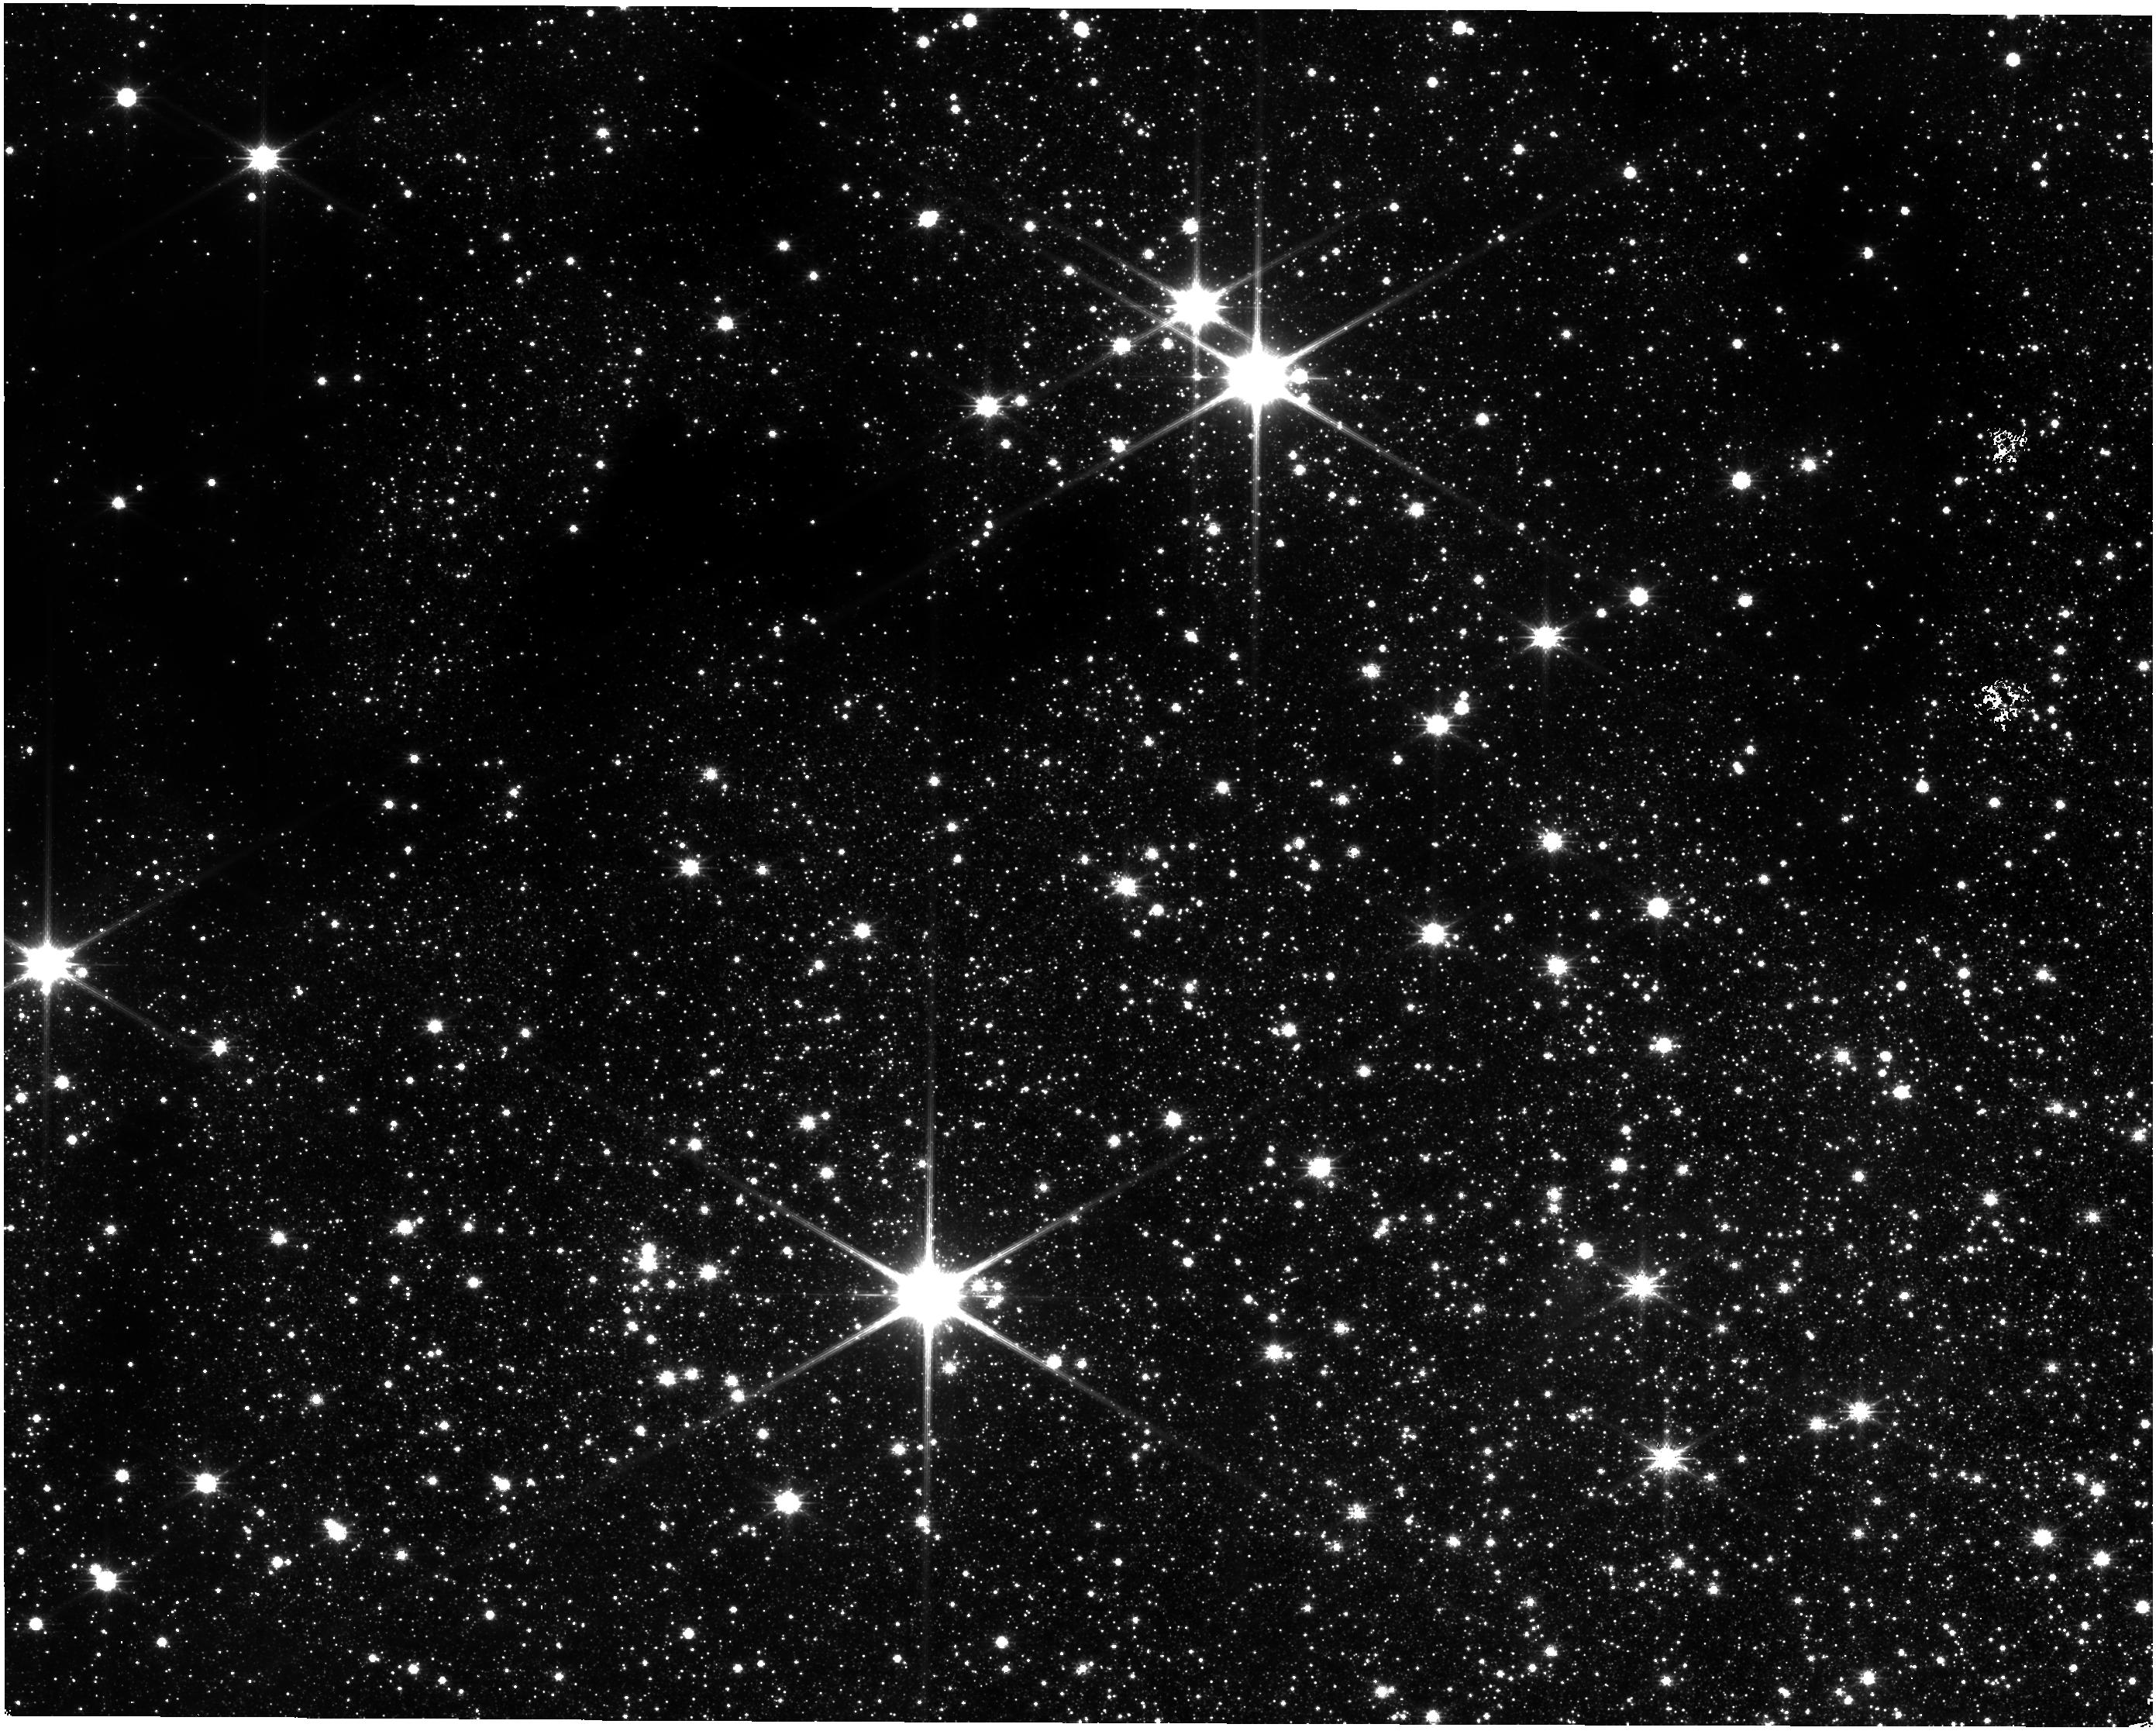
Target: SGR-C
Instrument: NIRISS
Filter: CLEAR+F200W
Exposure: 9 min
Observation ID: jw04147-o012_t001_niriss_clear-f200w

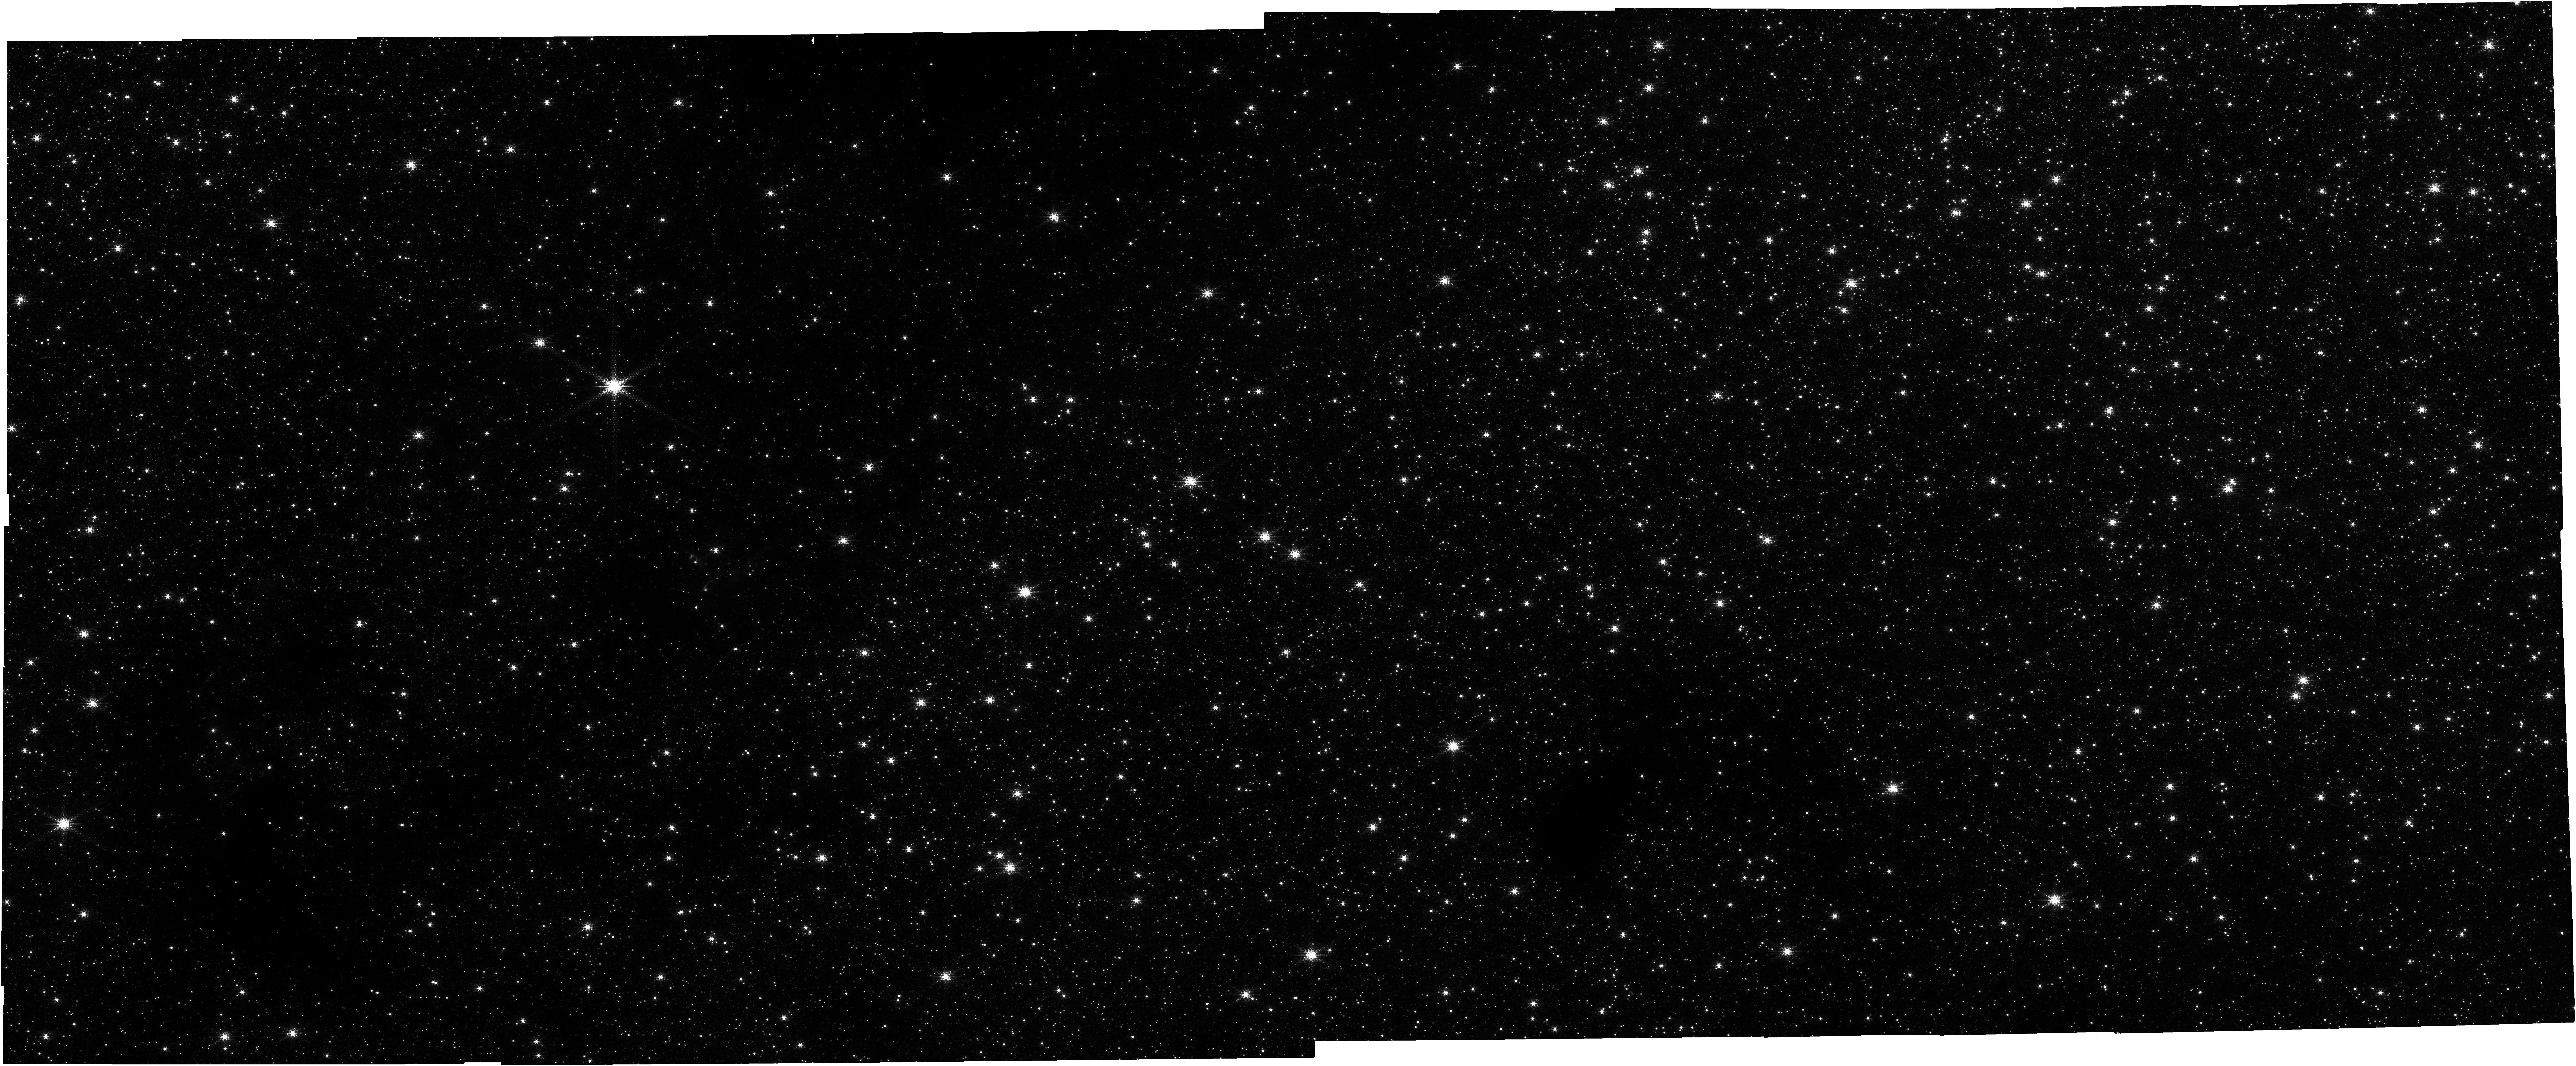
Target: SGR-C
Instrument: NIRCAM
Filter: F212N
Exposure: 29 min
Observation ID: jw04147-o012_t001_nircam_clear-f212n

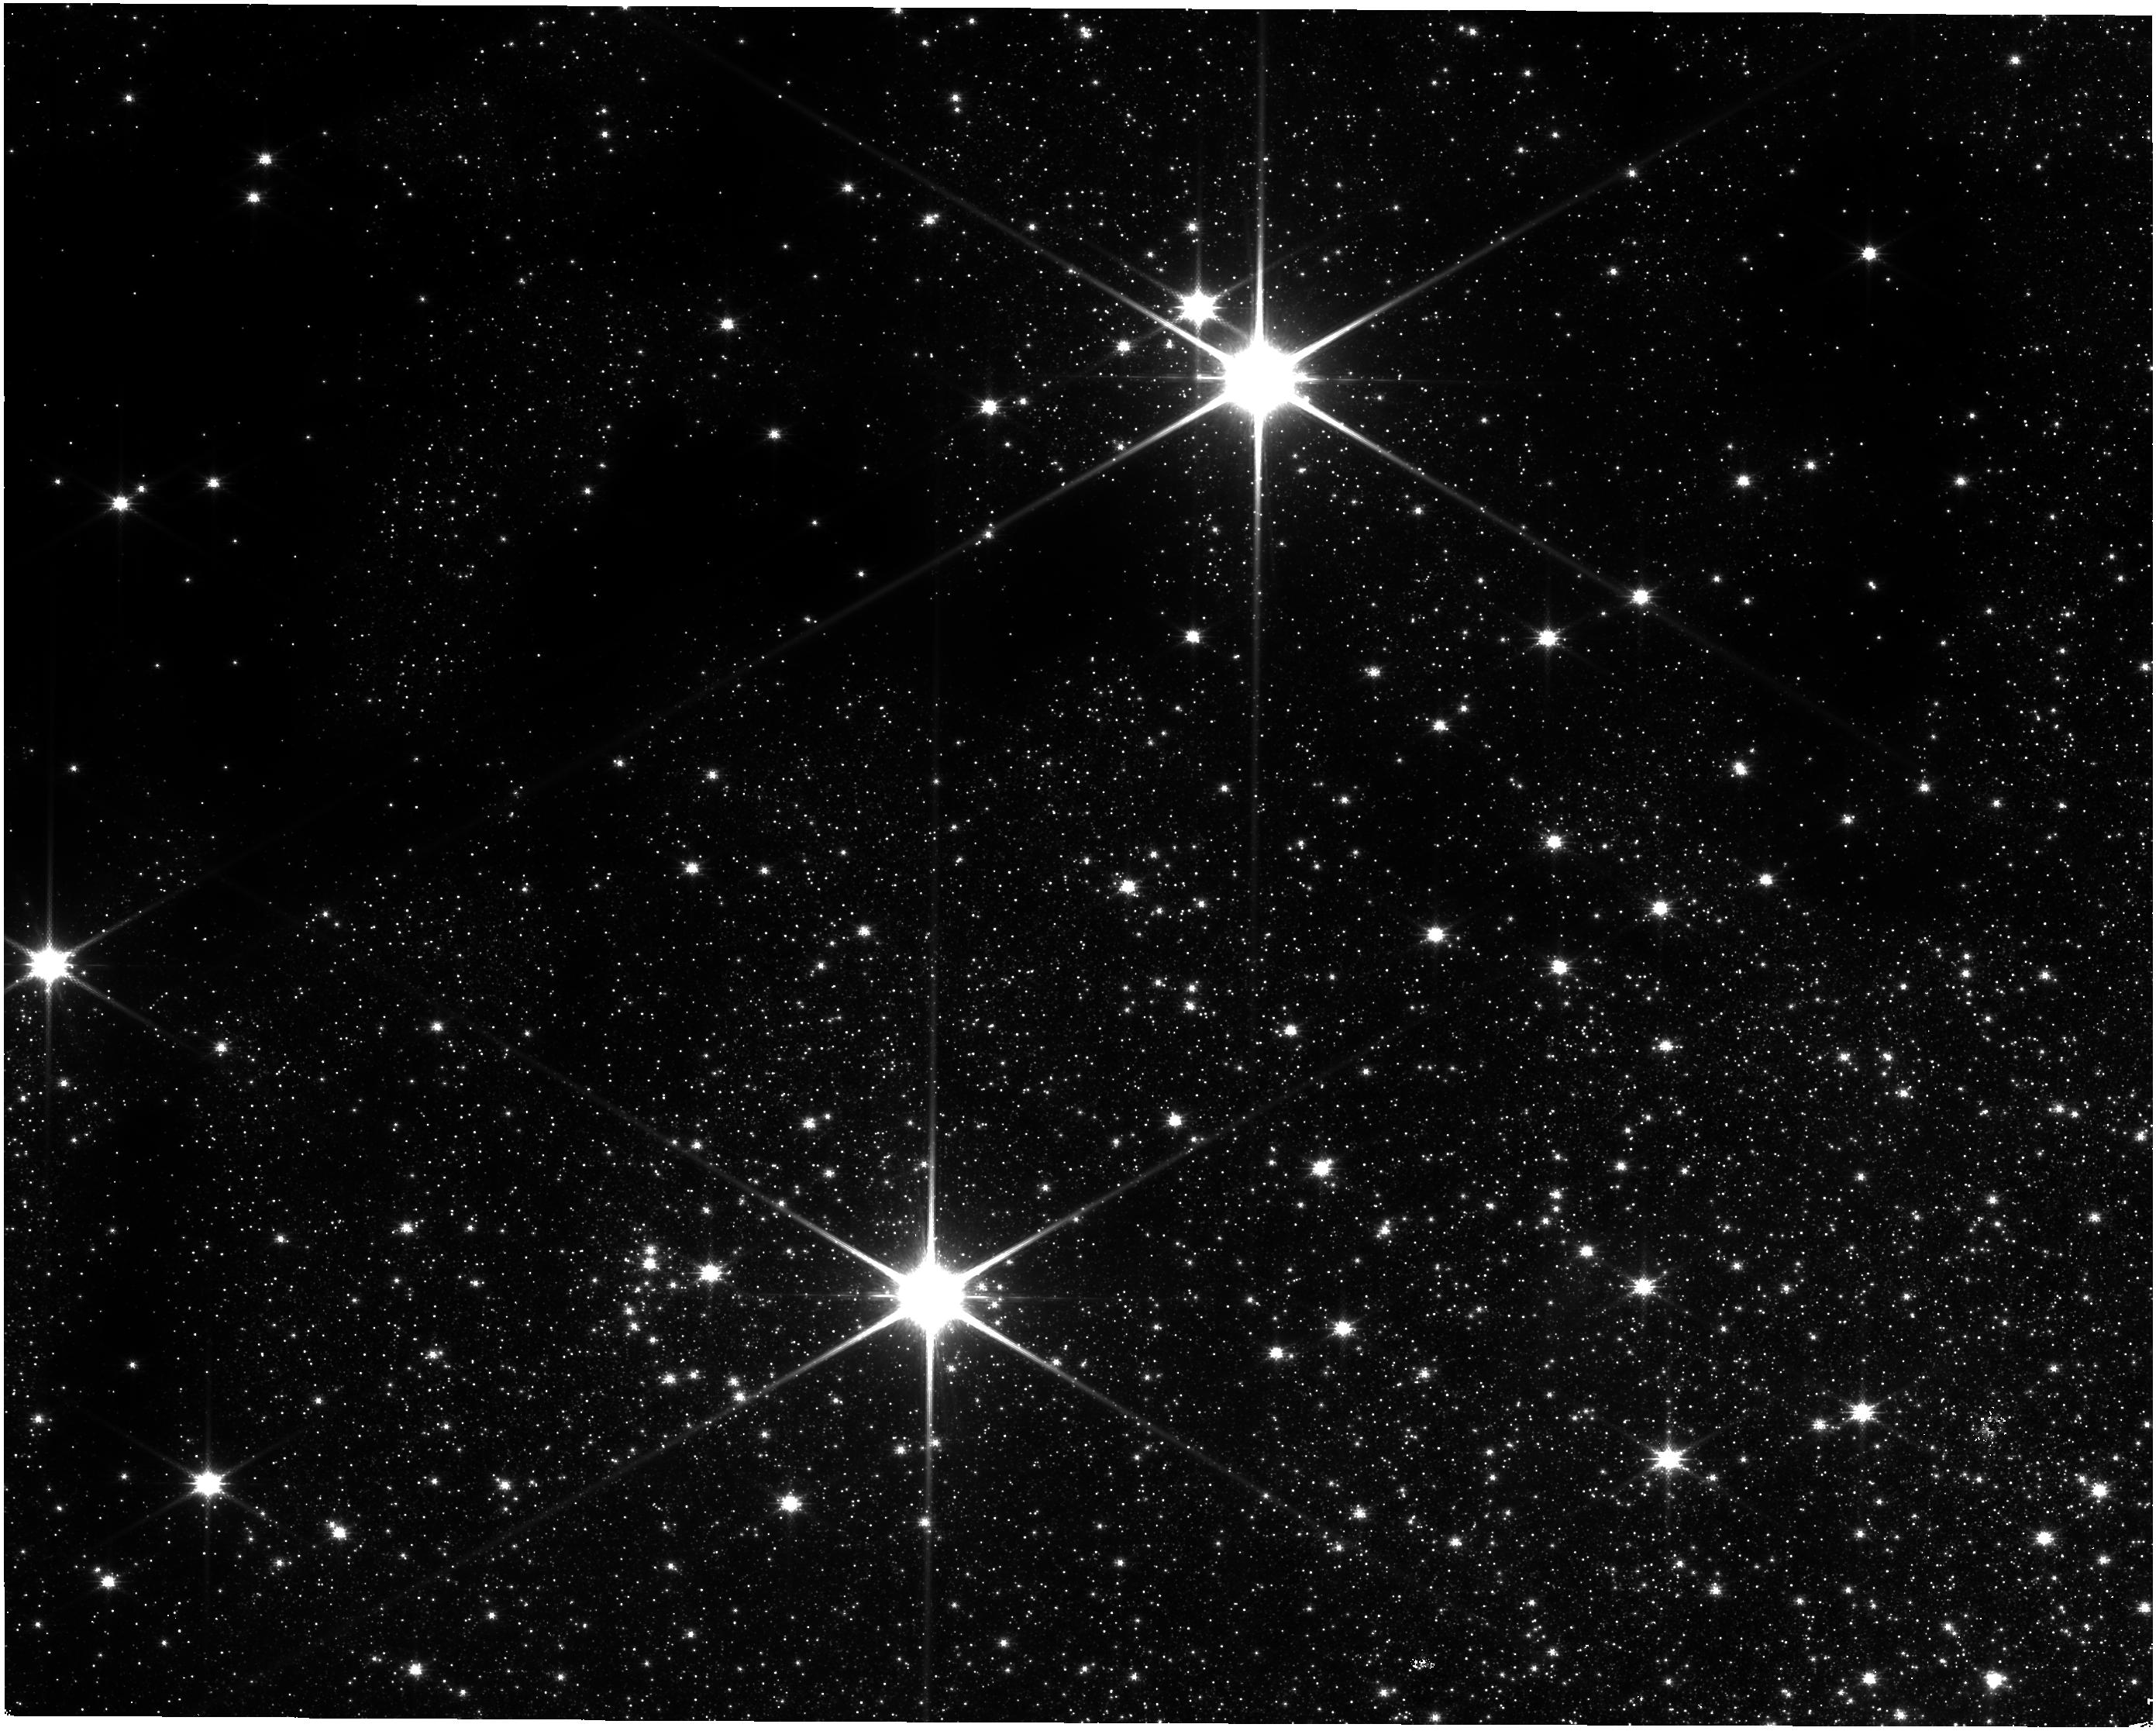
Target: SGR-C
Instrument: NIRISS
Filter: CLEAR+F158M
Exposure: 26 min
Observation ID: jw04147-o012_t001_niriss_clear-f158m

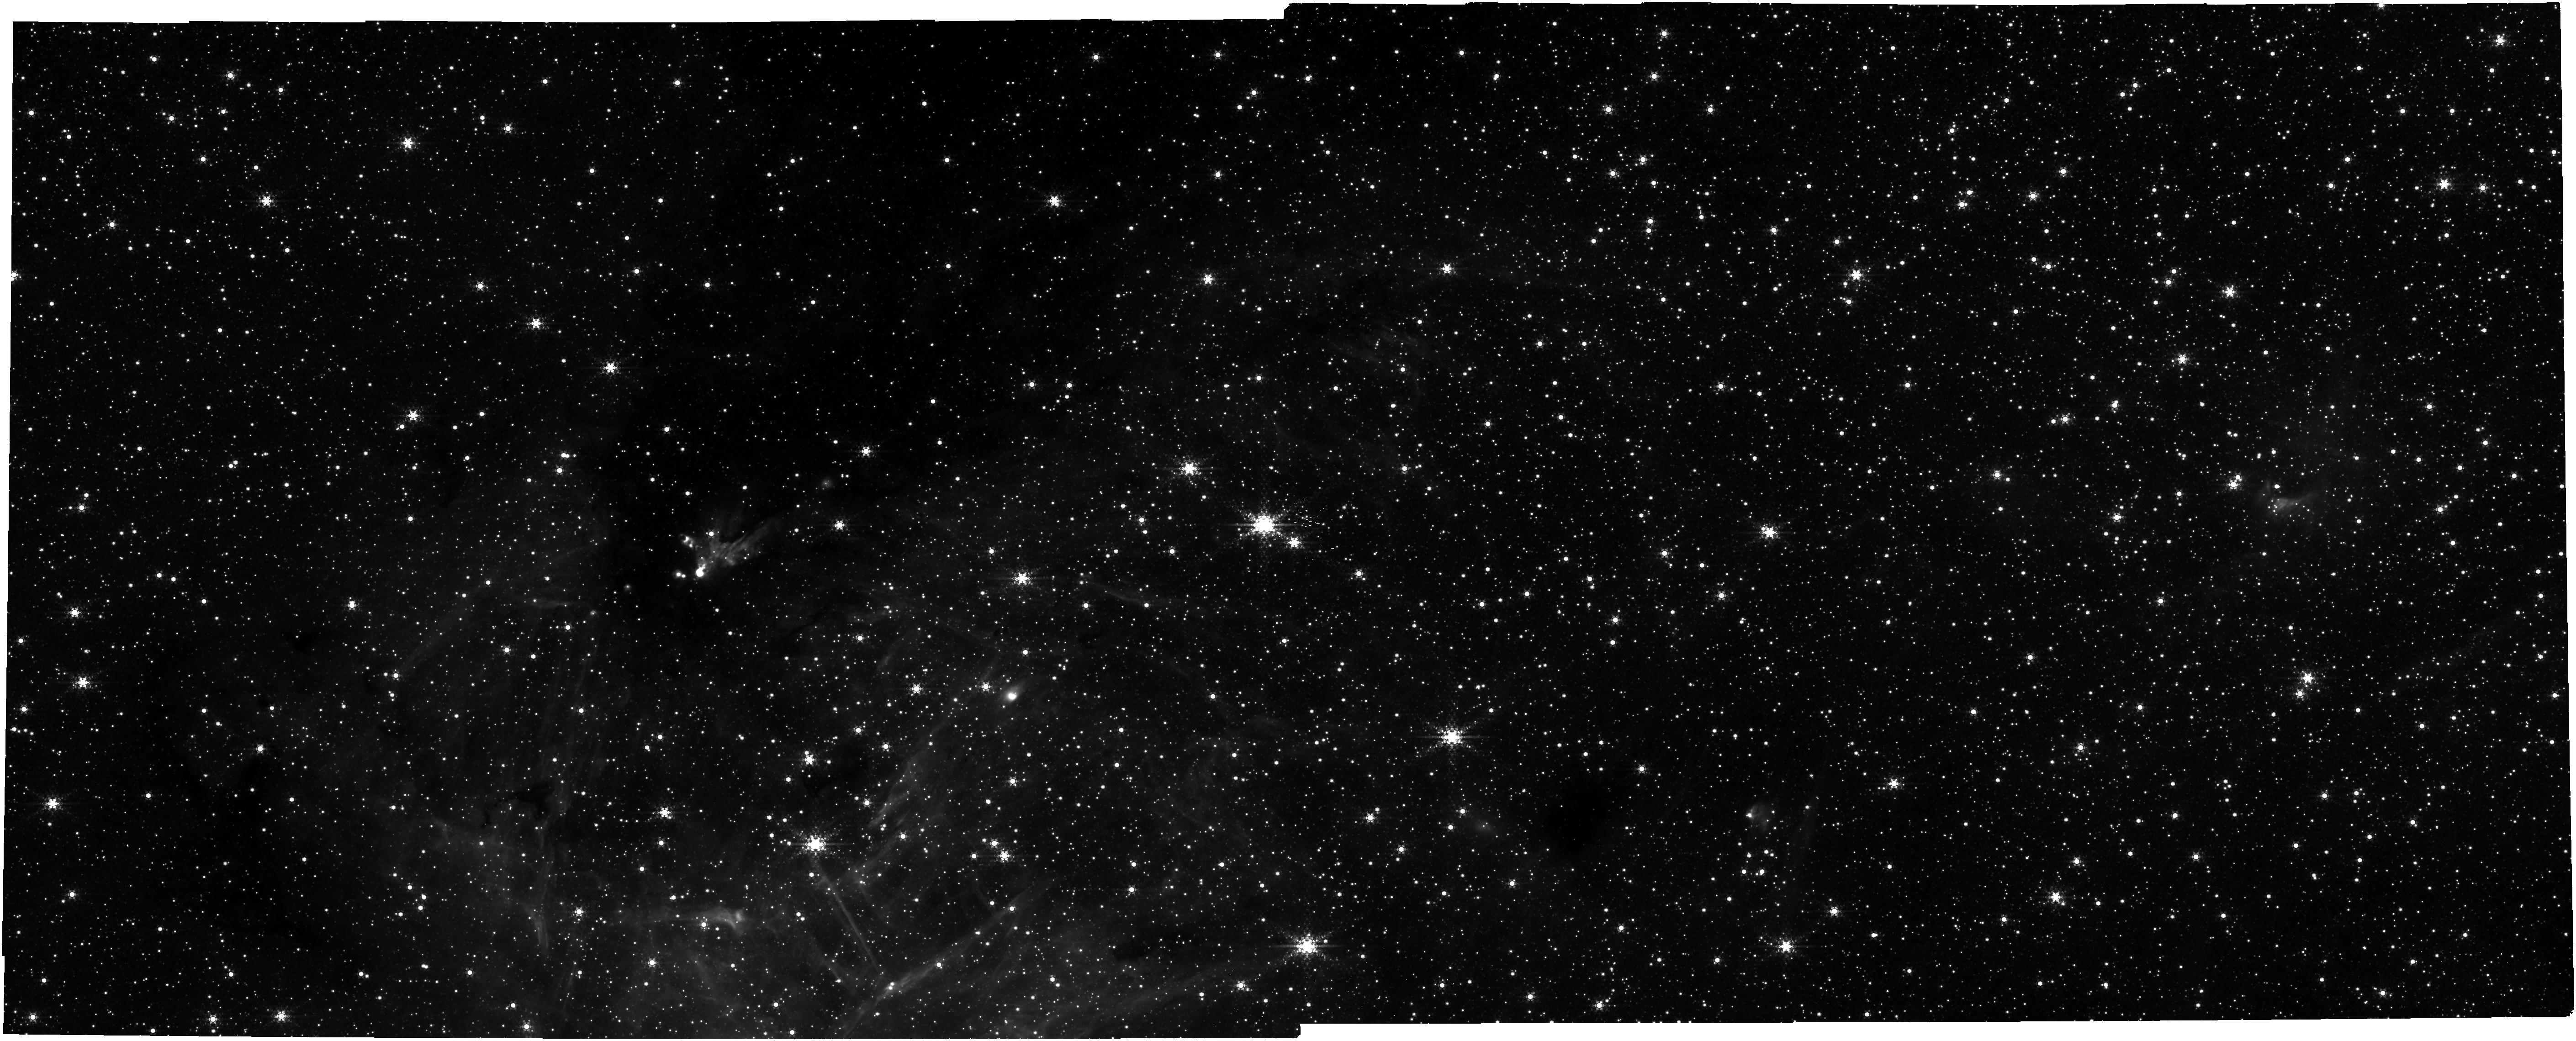
Target: SGR-C
Instrument: NIRCAM
Filter: F444W+F405N
Exposure: 29 min
Observation ID: jw04147-o012_t001_nircam_f405n-f444w

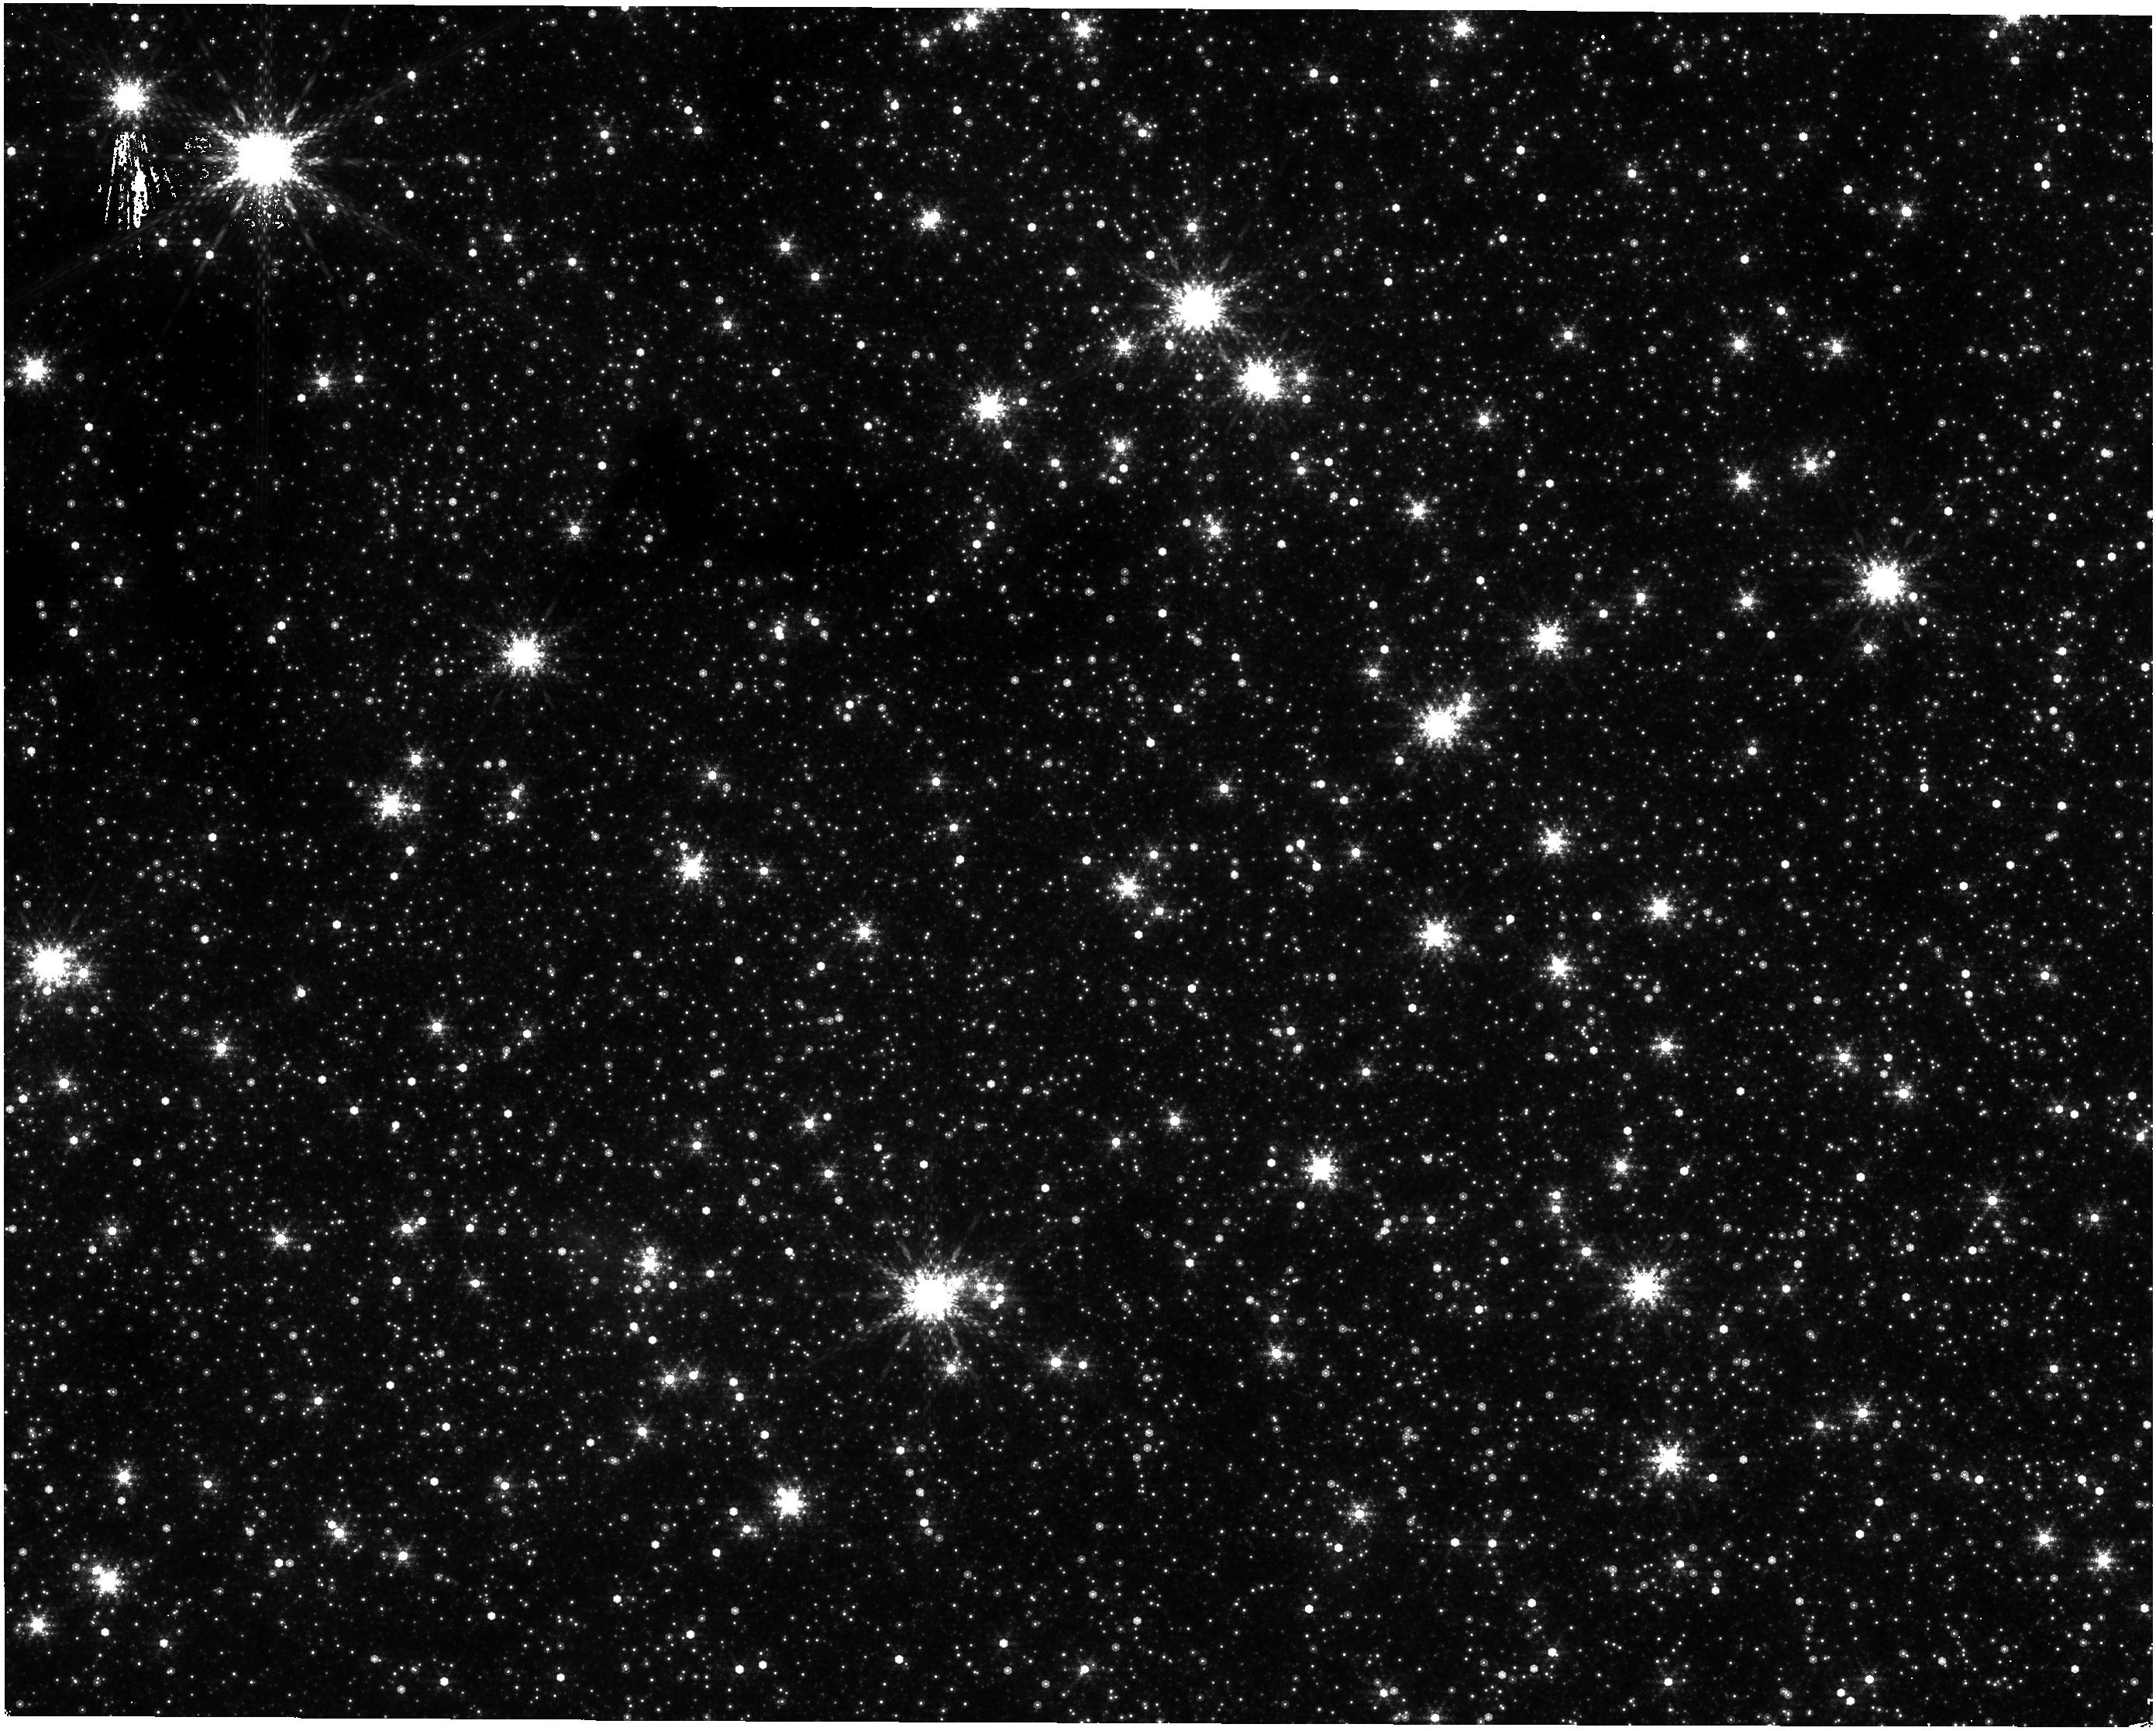
Target: SGR-C
Instrument: NIRISS
Filter: F480M
Exposure: 26 min
Observation ID: jw04147-o012_t001_niriss_clearp-f480m

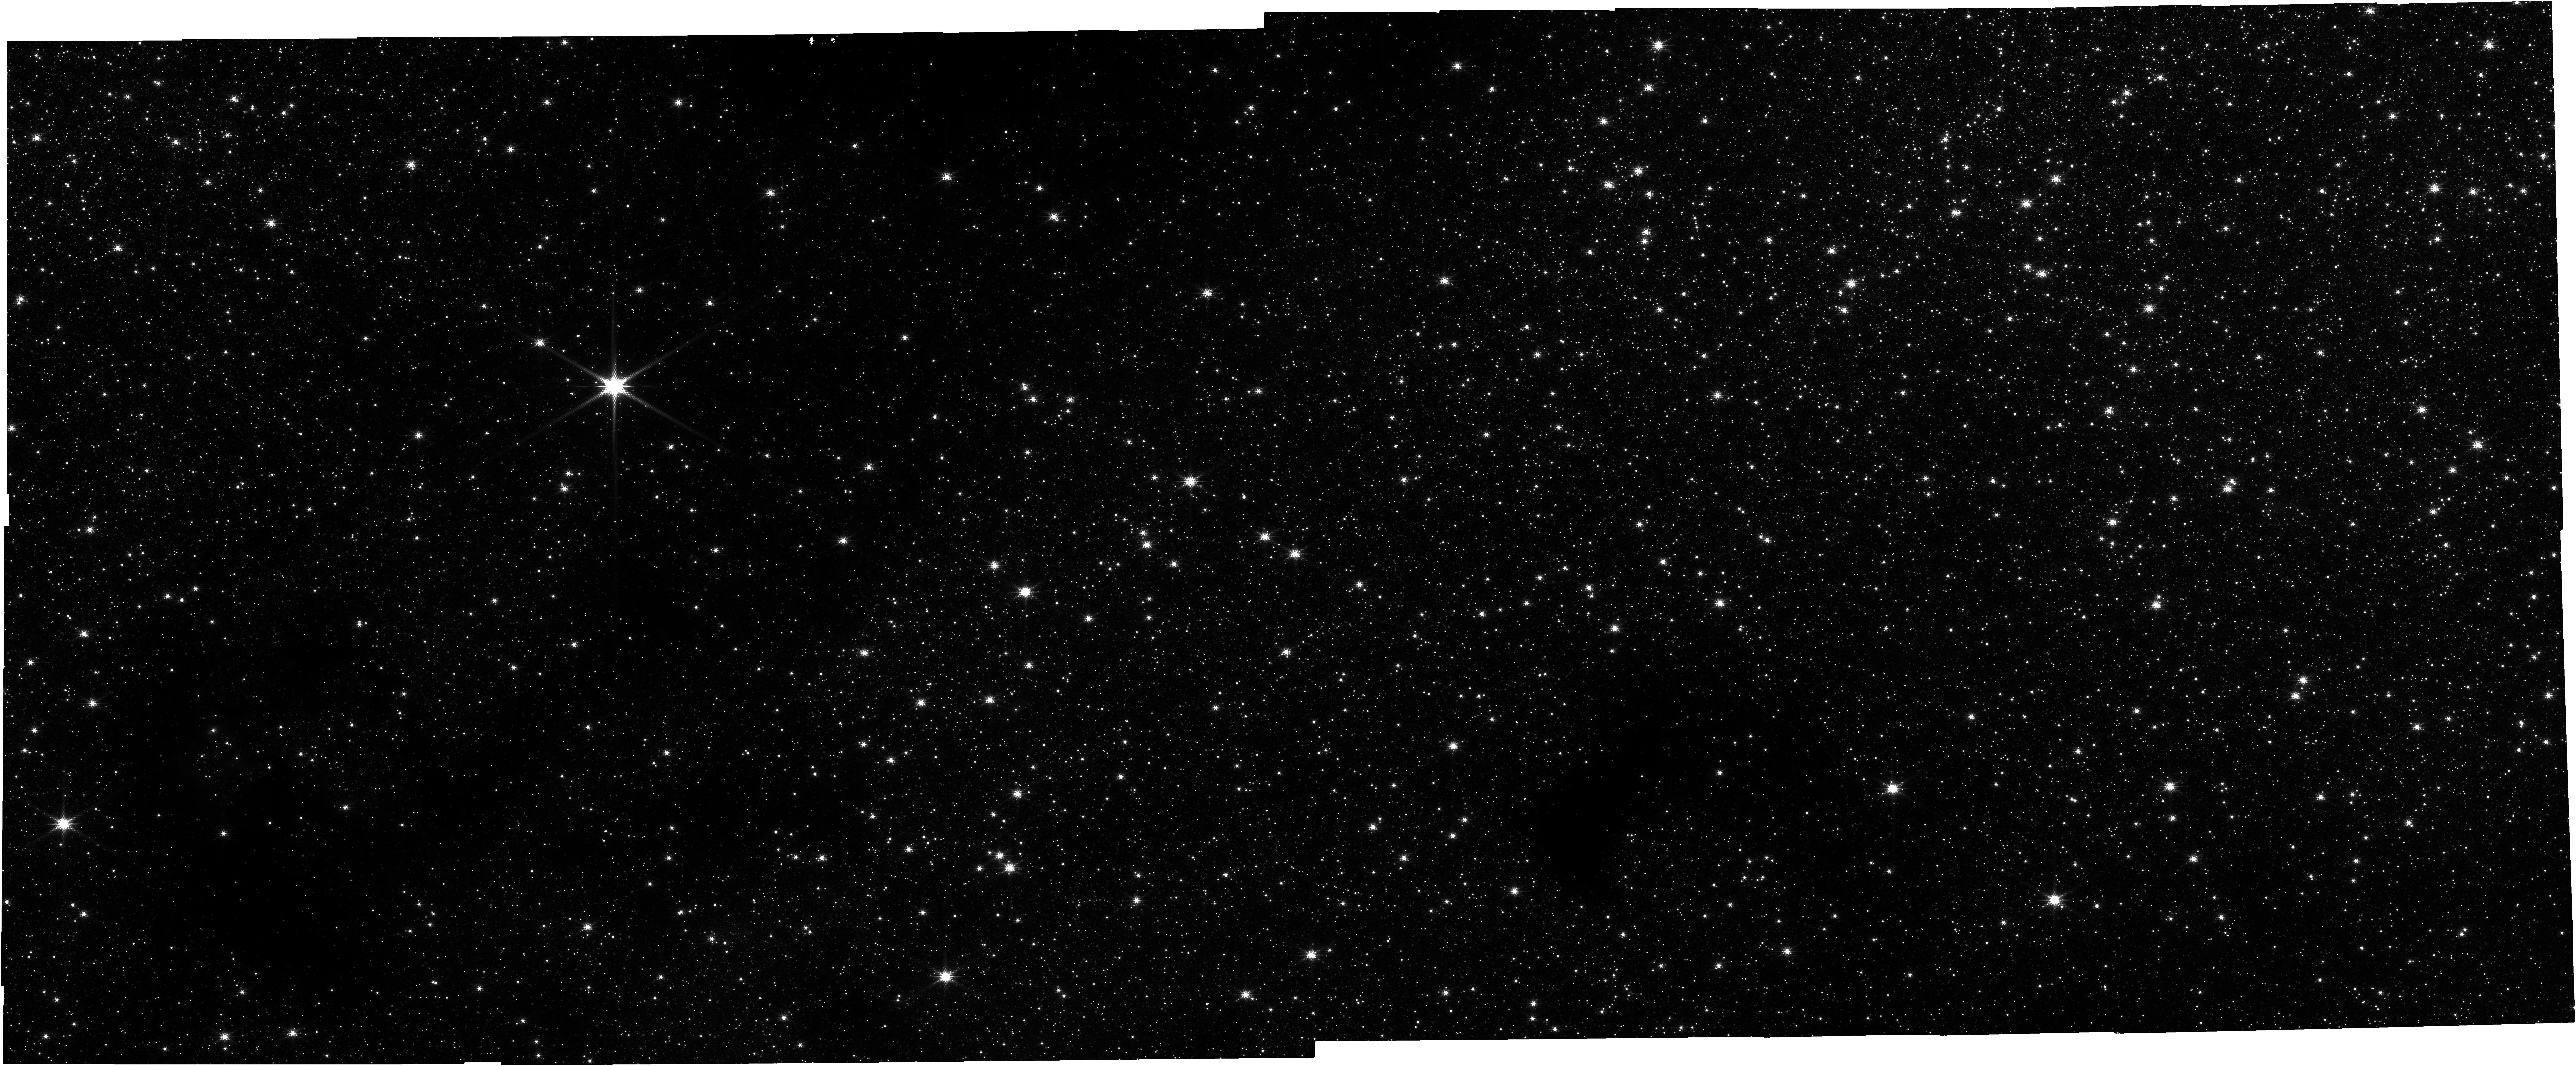
Target: SGR-C
Instrument: NIRCAM
Filter: F182M
Exposure: 29 min
Observation ID: jw04147-o012_t001_nircam_clear-f182m

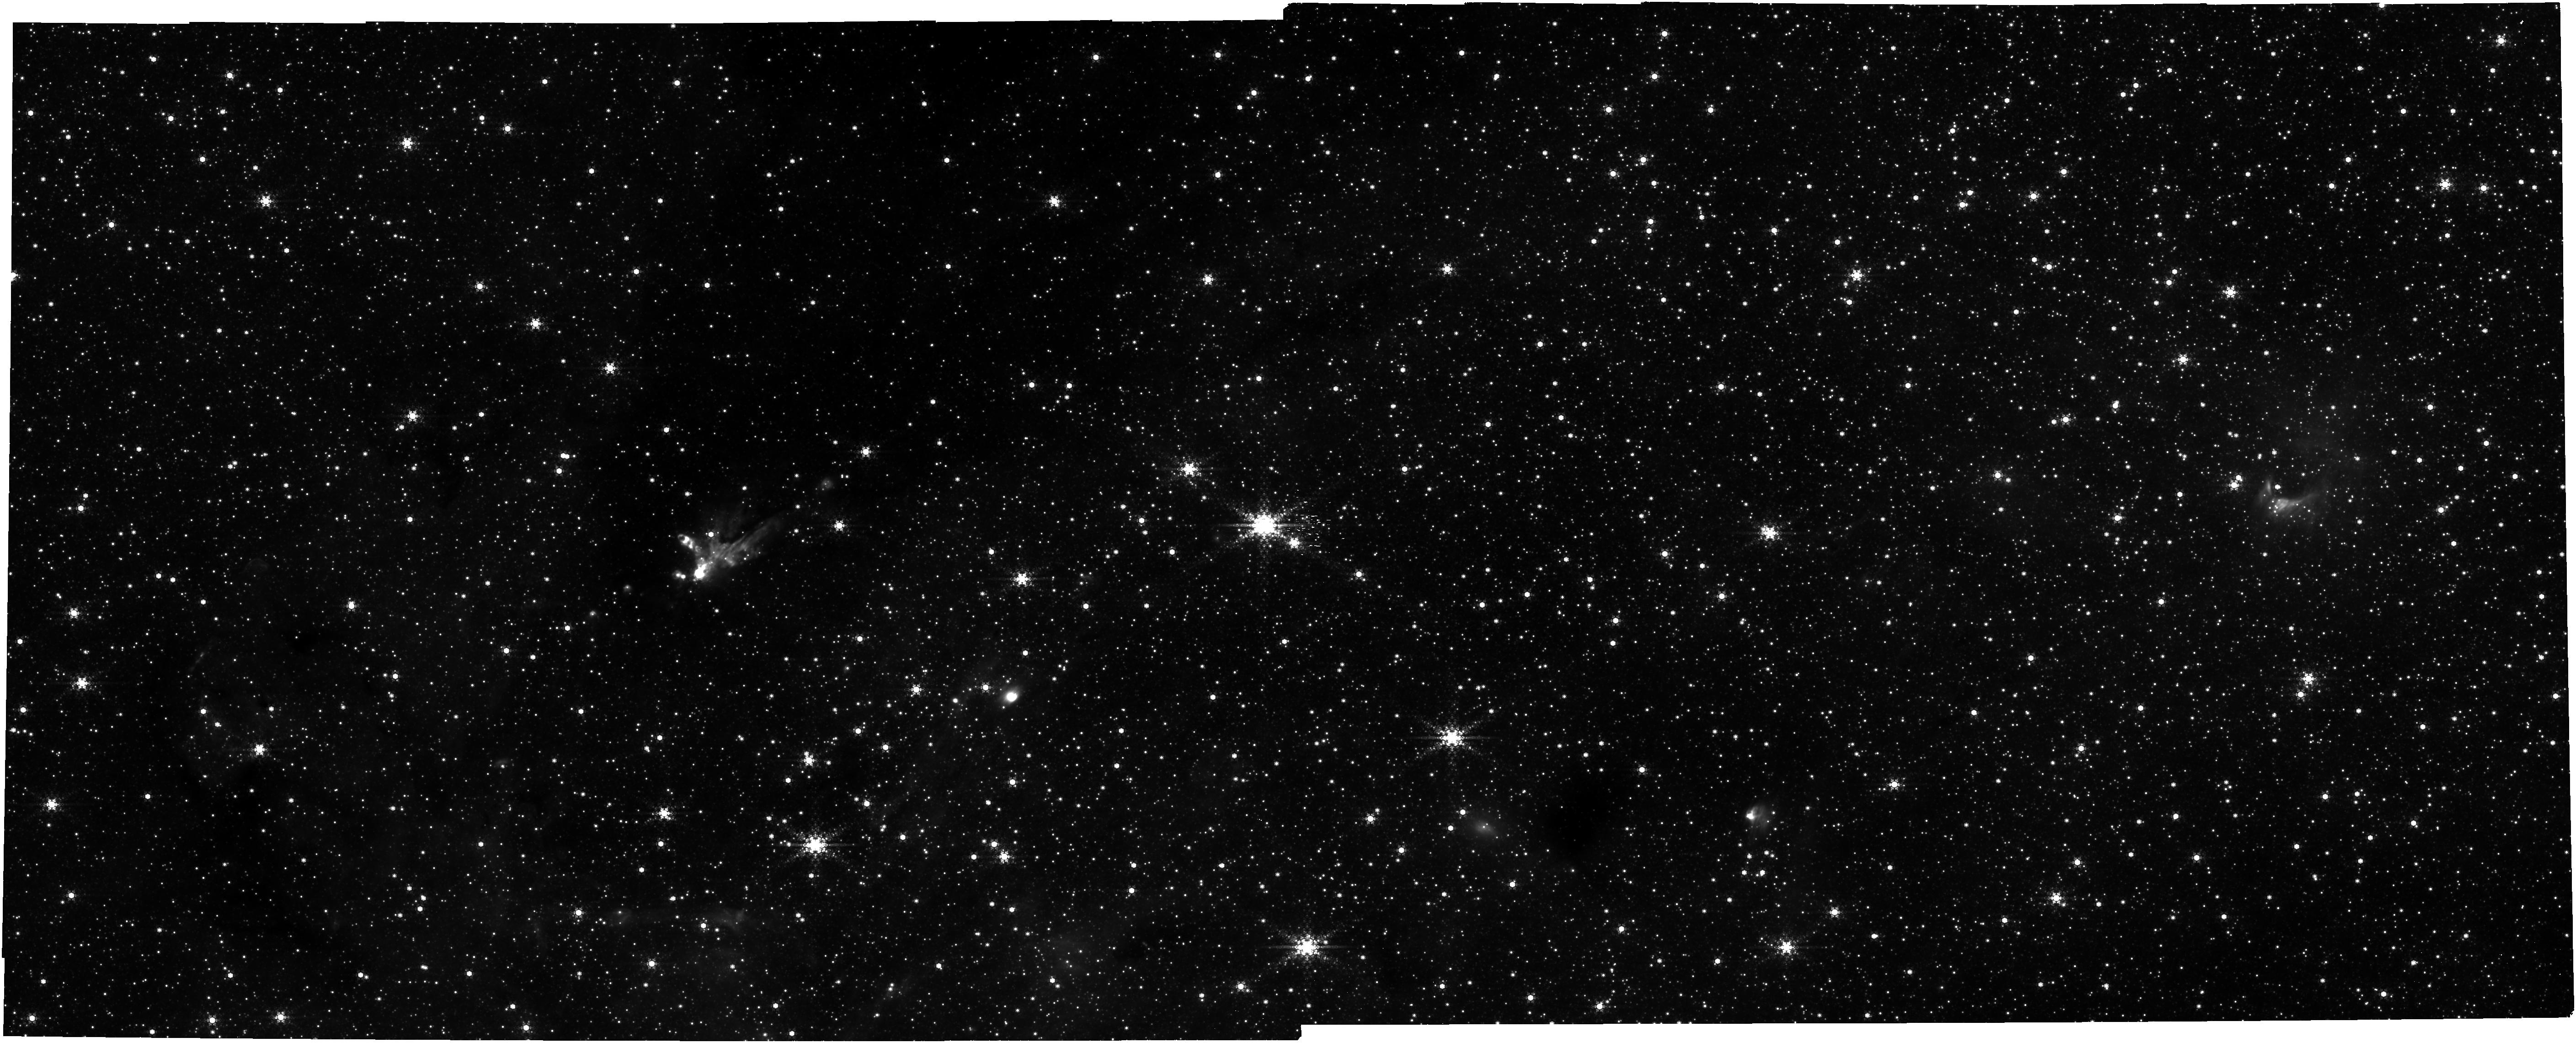
Target: SGR-C
Instrument: NIRCAM
Filter: F444W+F470N
Exposure: 29 min
Observation ID: jw04147-o012_t001_nircam_f444w-f470n

A Census of High- and Low-Mass Star Formation in a Galactic Center Molecular Cloud (PI: Crowe, Samuel Thomas)

We propose JWST-NIRCam observations of the Galactic Center molecular cloud Sagittarius C, in particular the massive protostar G359.44-0.102 and its surrounding region, in order to take a census of its star formation activity and test theoretical models of massive star formation in this extreme environment. The wider region has already been observed with SOFIA-FORCAST at 25 and 37 microns, as well as Spitzer and Herschel. These data have enabled candidate high-mass protostars to be identified and characterized, but only at quite limited spatial resolution. The proposed JWST observations have three goals: 1) improved characterization of the identified massive protostellar candidates, in particular the main source G359.44-0.102, including outflow cavity geometries, dust content and shock/ionization structures. For example, scattered light from dust is expected to arise from the outflow cavities, thus constraining their structure, illumination and dust content; 2) probe the spatial distribution and number density of the lower-mass YSO populaton to place more direct constraints on the IMF and star formation rate and efficiency in Sgr C. The number of massive protostellar candidates in Sgr C predicts a much larger quantity of lower-mass protostars, which we aim to identify and characterize; 3) study the connection between high- and low-mass protostars to test massive star formation theories.